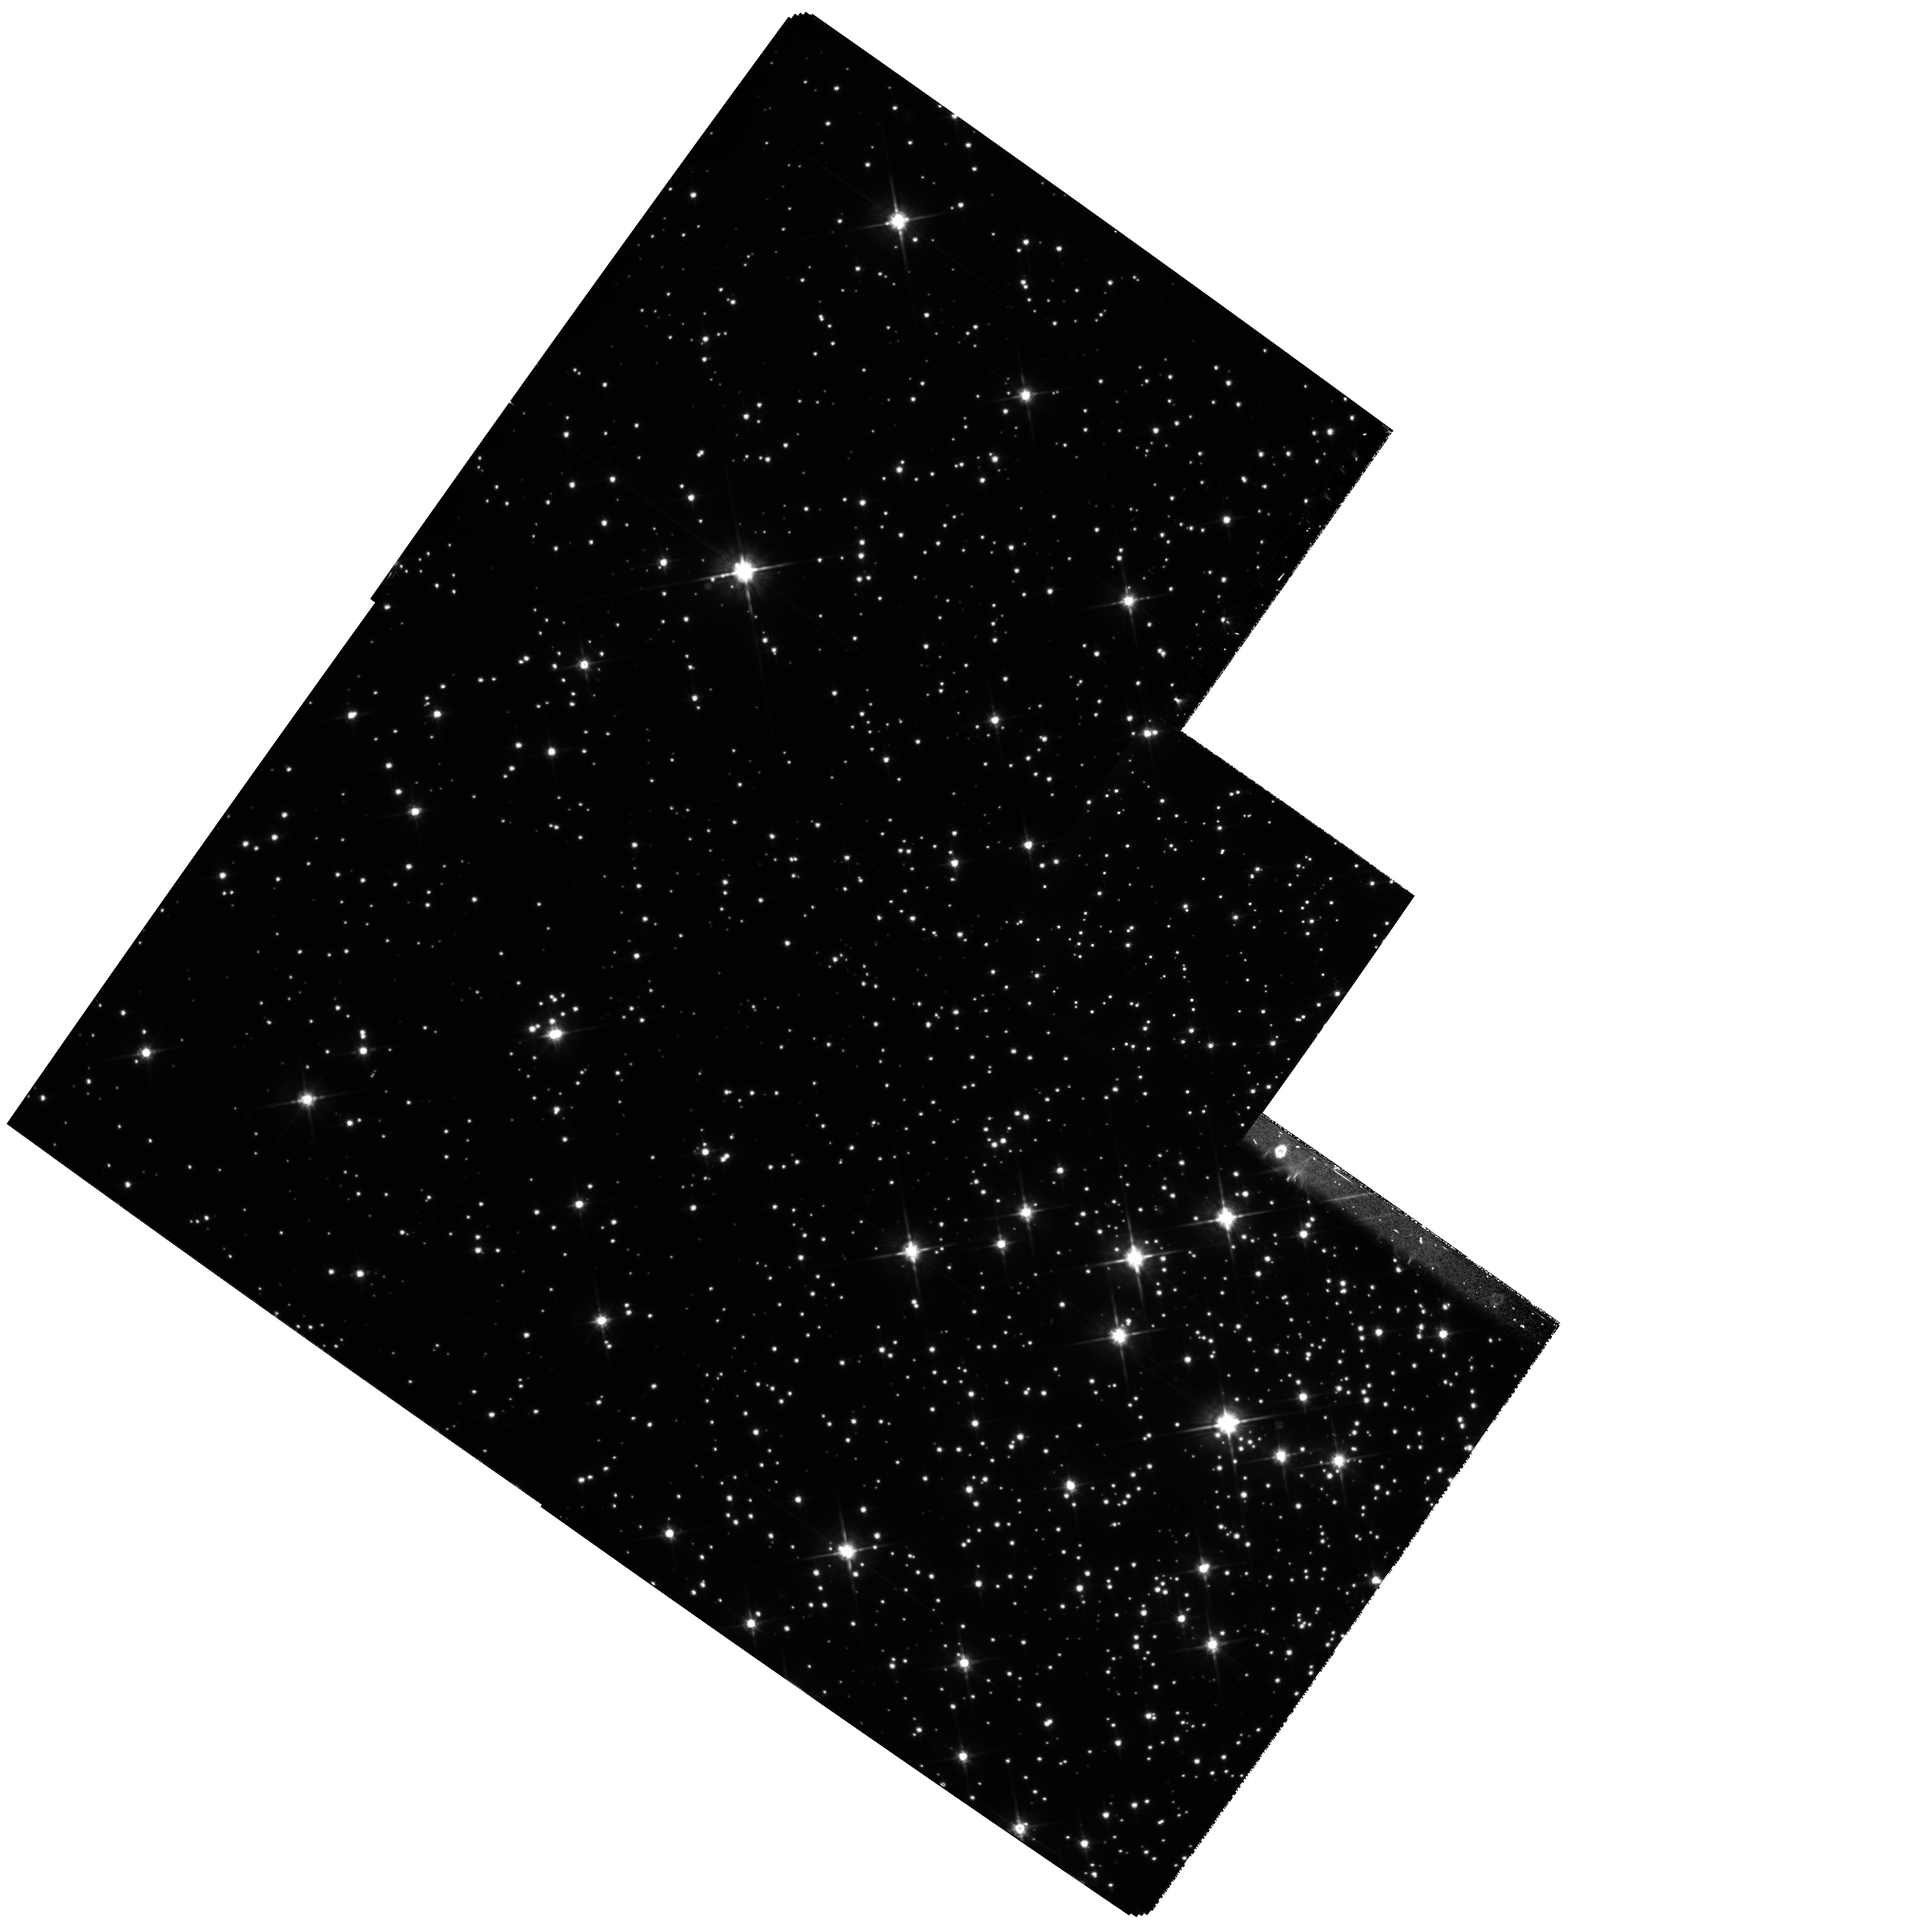
Target: M4-NEAR
Instrument: WFPC2/PC
Filter: F814W
Exposure: 1.6 h
Observation ID: hst_8153_02_wfpc2_pc_f814w_u5dz02

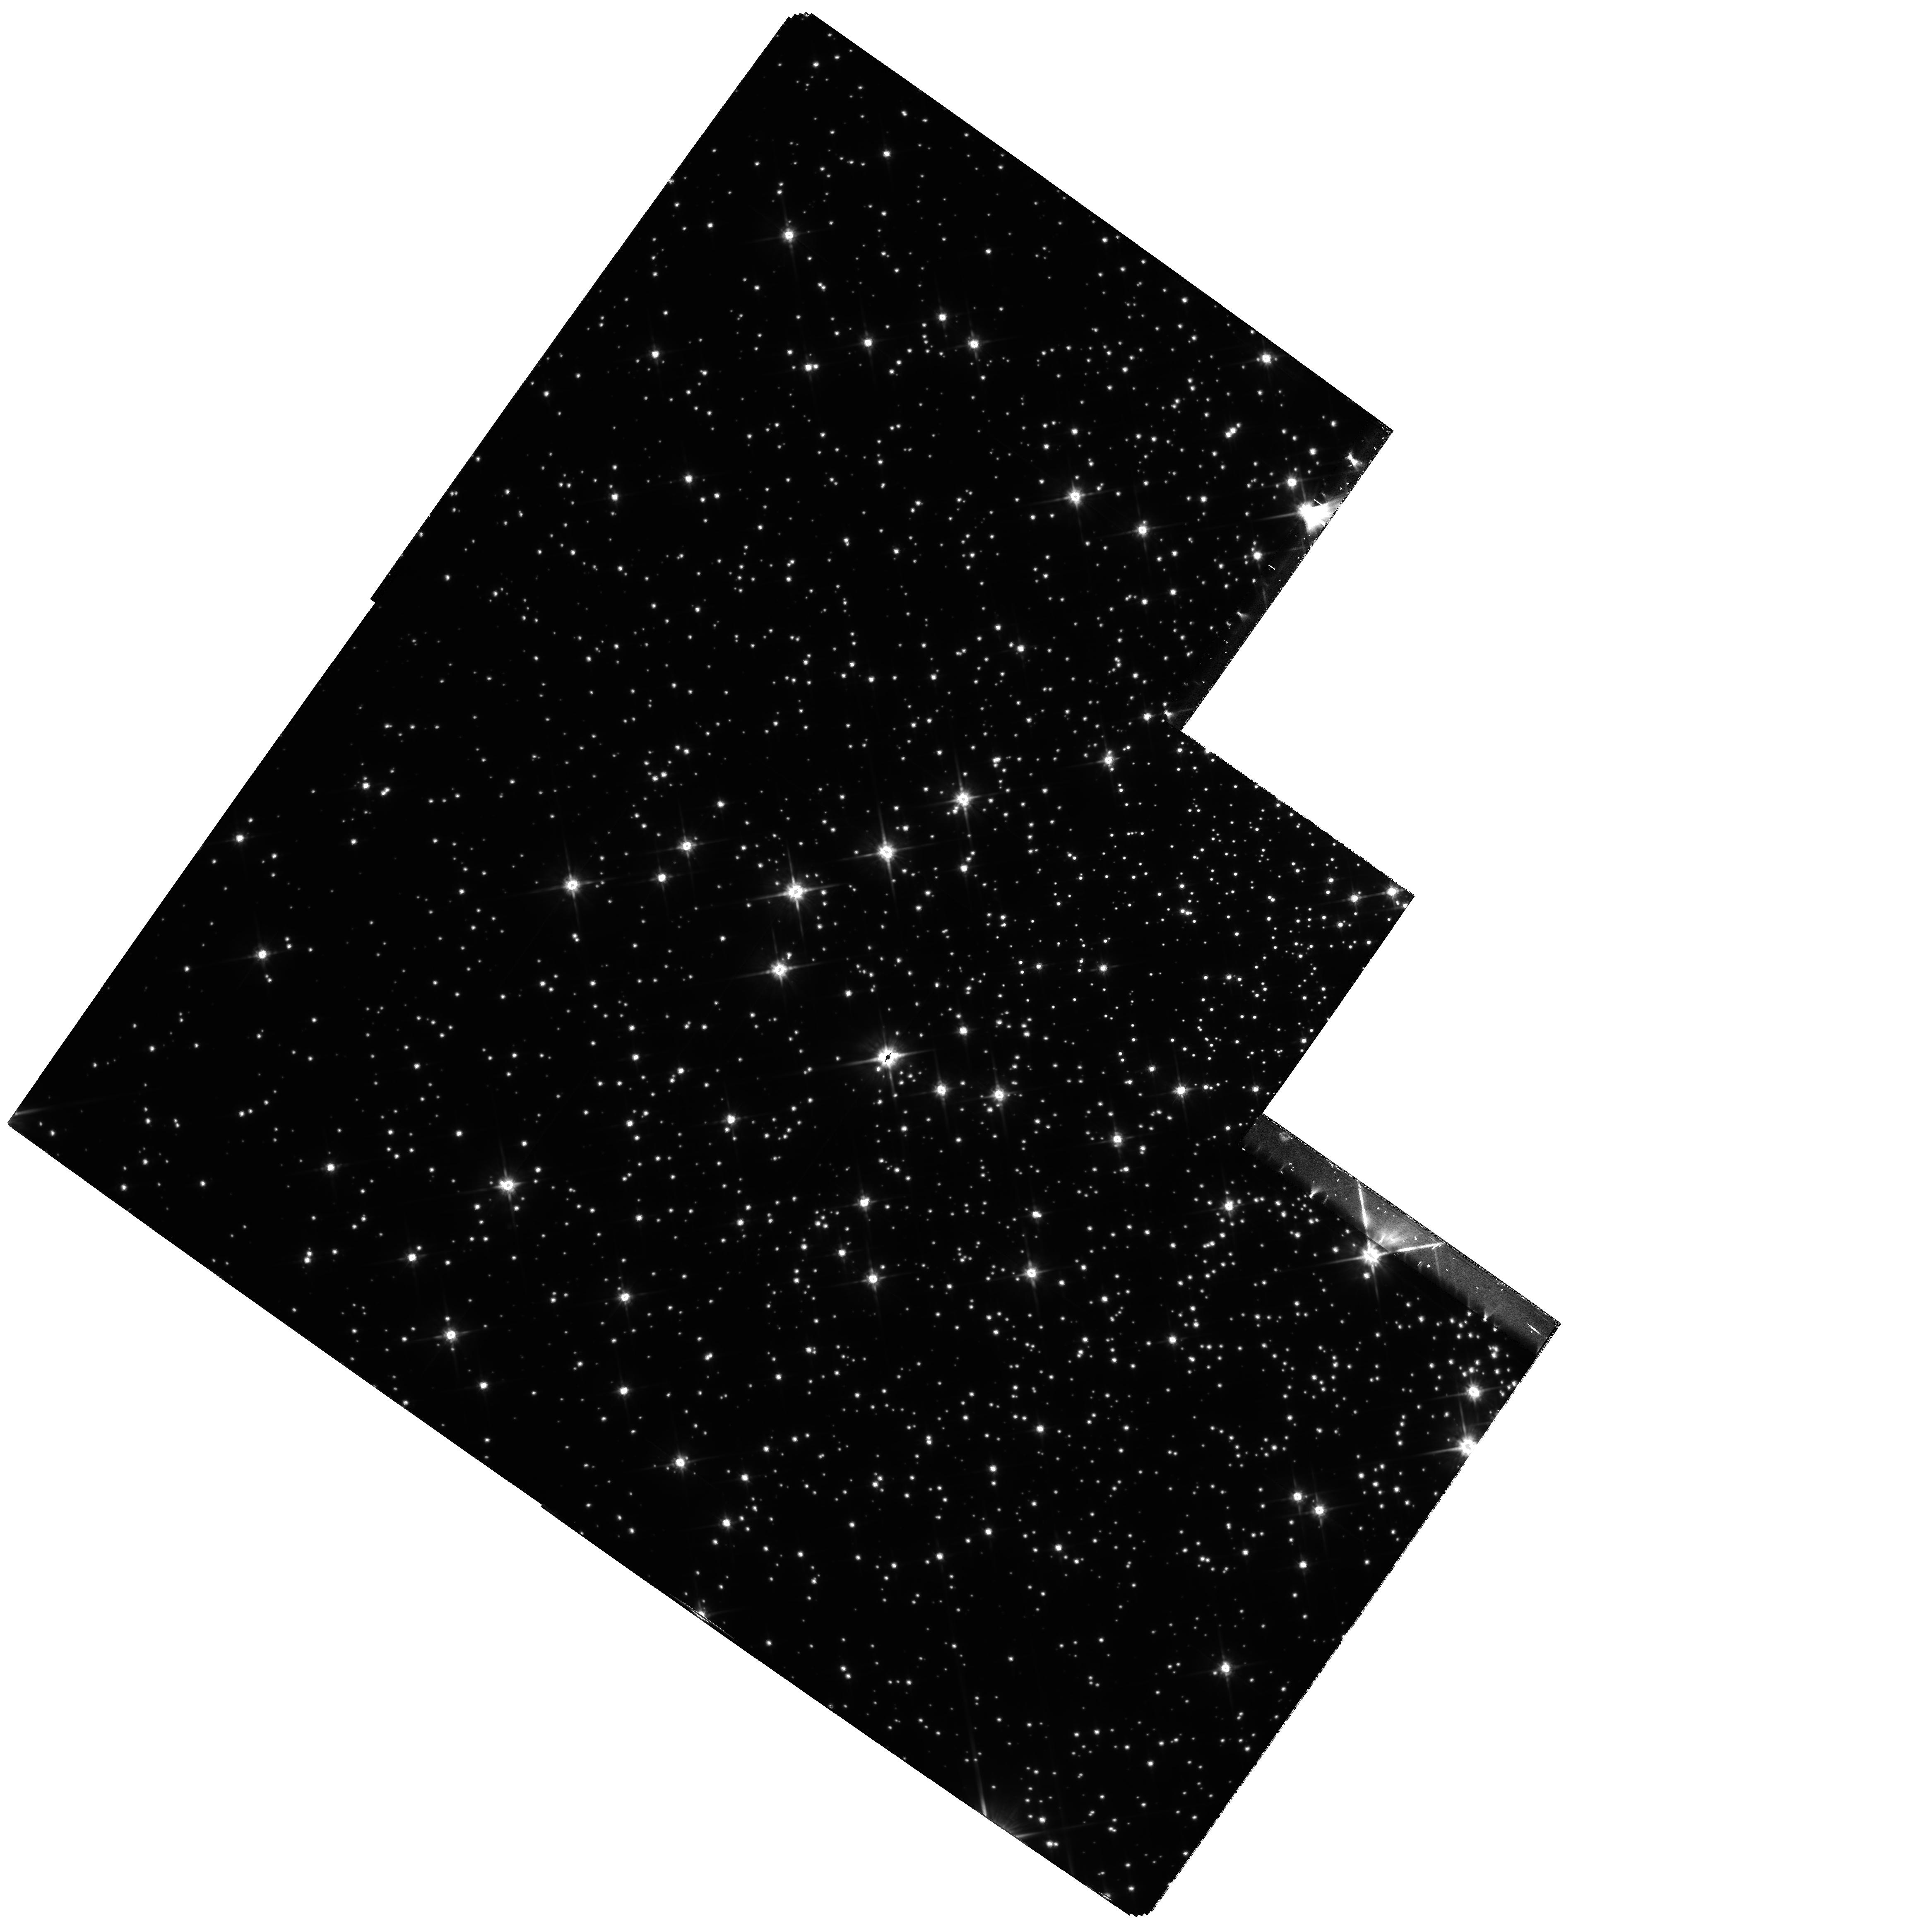
Target: M4-CTR
Instrument: WFPC2/PC
Filter: F814W
Exposure: 1.6 h
Observation ID: hst_8153_01_wfpc2_pc_f814w_u5dz01

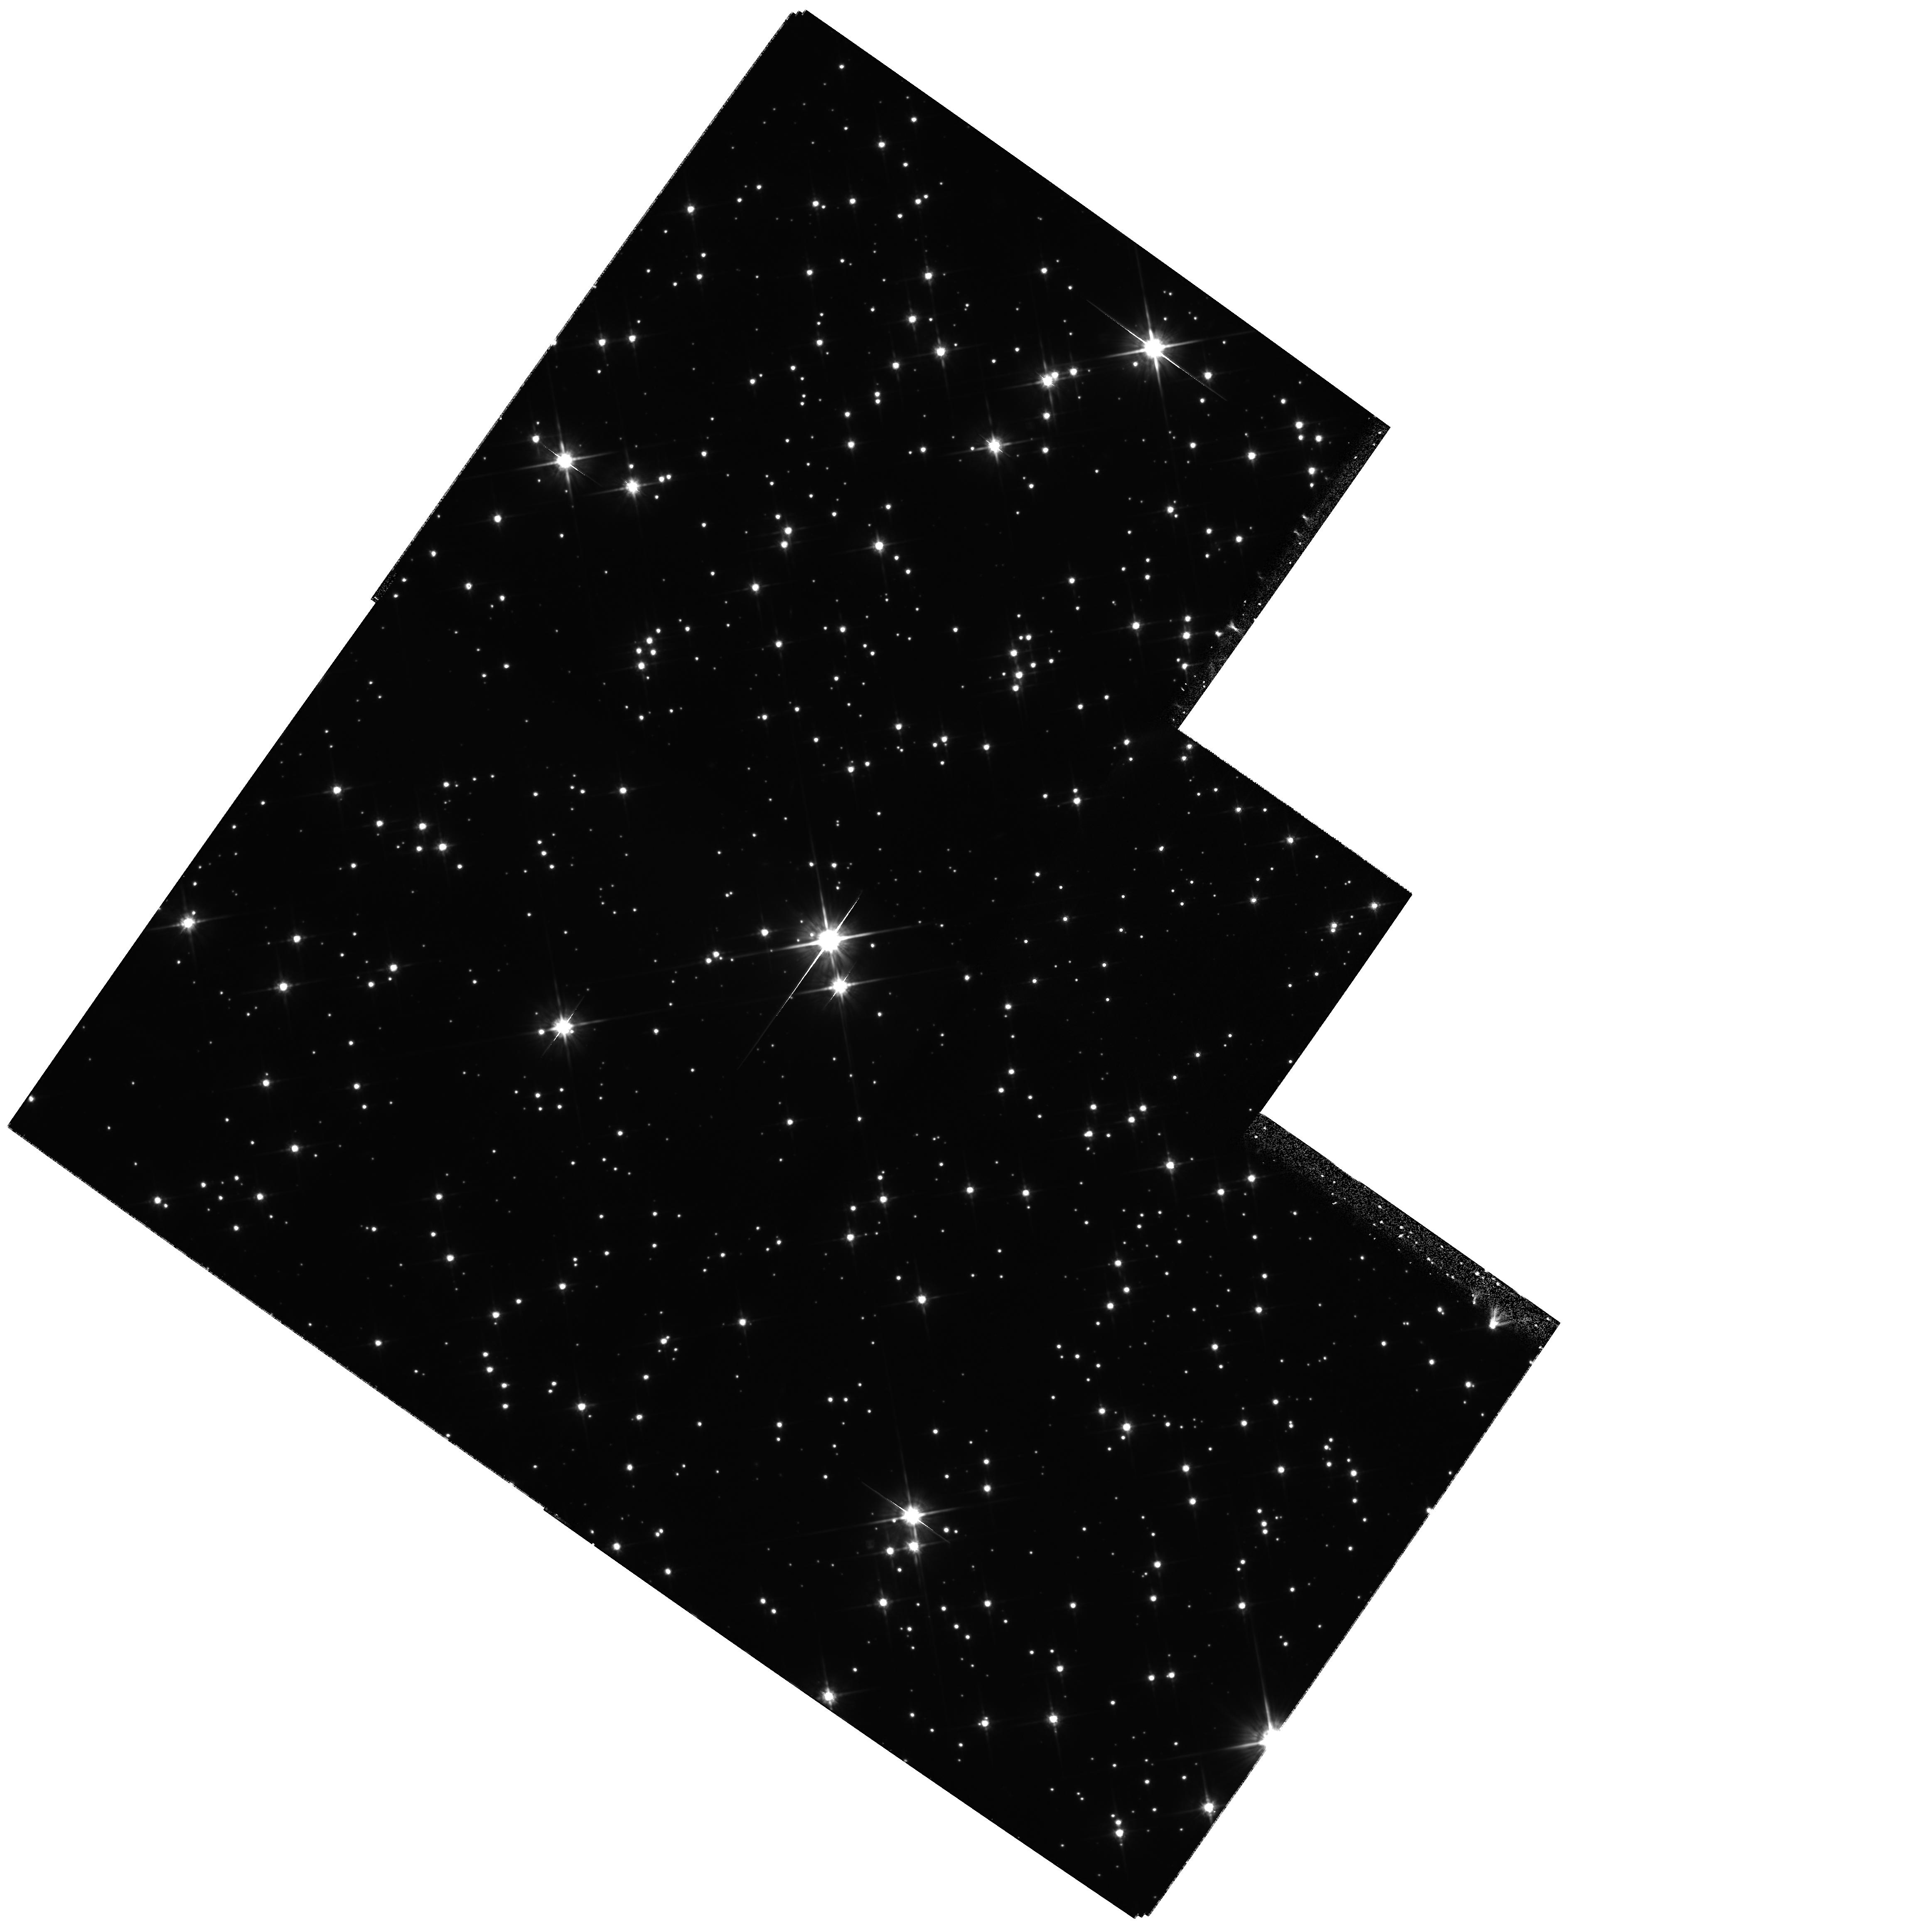
Target: M4-FAR
Instrument: WFPC2/PC
Filter: F814W
Exposure: 1.7 h
Observation ID: hst_8153_03_wfpc2_pc_f814w_u5dz03

Exploring the Luminosity Function near the, Limit of Hydrogen Burning in Globular Clusters (PI: King, Ivan R.)

This is a continuation of a program that has extended the color--magnitude diagram and luminosity function of NGC 6397 into the neighborhood of the hydrogen-burning limit (GO-6797, King et al.\ 1998). Accurate astrometry, over a baseline of a few years, allows an excellent proper-motion separation of faint cluster stars from the numerically dominant field stars. We propose to take second-epoch images of a second field in NGC 6397, so as to double the sparse numbers for that cluster, and to take second-epoch images of two rich fields near the center of M4, plus a more outlying field. This second cluster, with a different metallicity, will provide an even larger number of faint stars than NGC 6397. The resulting color--magnitude diagrams and luminosity functions will present an exciting challenge to theoreticians, as a test of both the mass--radius and mass--luminosity relations for the observable stars of lowest mass.